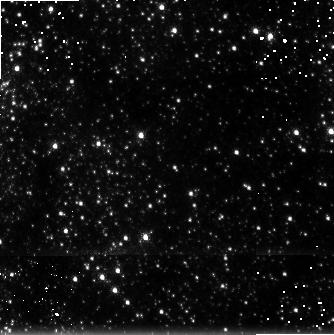
Target: GC-H2-6. Instrument: NICMOS/NIC3. Filter: F215N. Exposure: 9 min. Observation ID: n4rgc1070

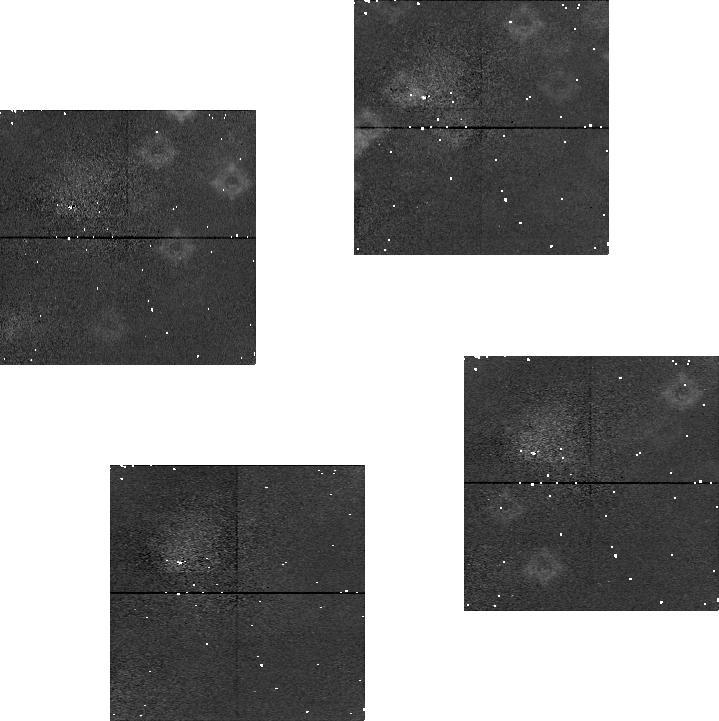
Target: GC-H2-11. Instrument: NICMOS/NIC1. Filter: F164N. Exposure: 7 min. Observation ID: n4rgc2020

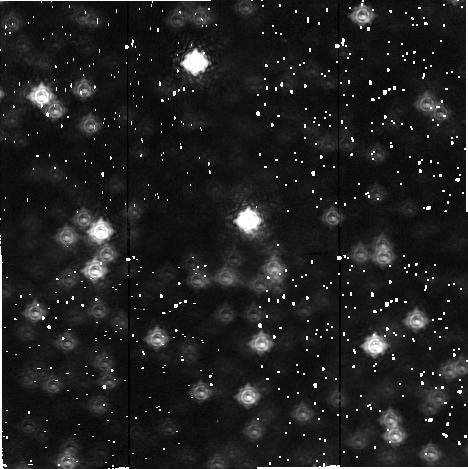
Target: GC-H2-1. Instrument: NICMOS/NIC2. Filter: F212N. Exposure: 7 min. Observation ID: n4rg51030

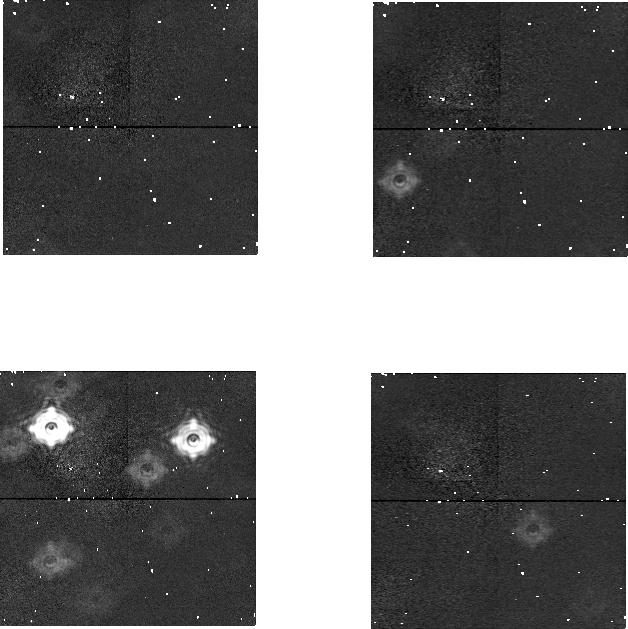
Target: GC-H2-8. Instrument: NICMOS/NIC1. Filter: F166N. Exposure: 7 min. Observation ID: n4rg52080

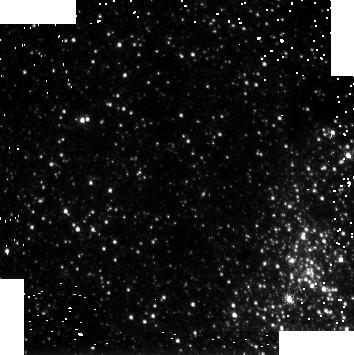
Target: GC-H2-12. Instrument: NICMOS/NIC3. Filter: F215N. Exposure: 9 min. Observation ID: n4rgc2070

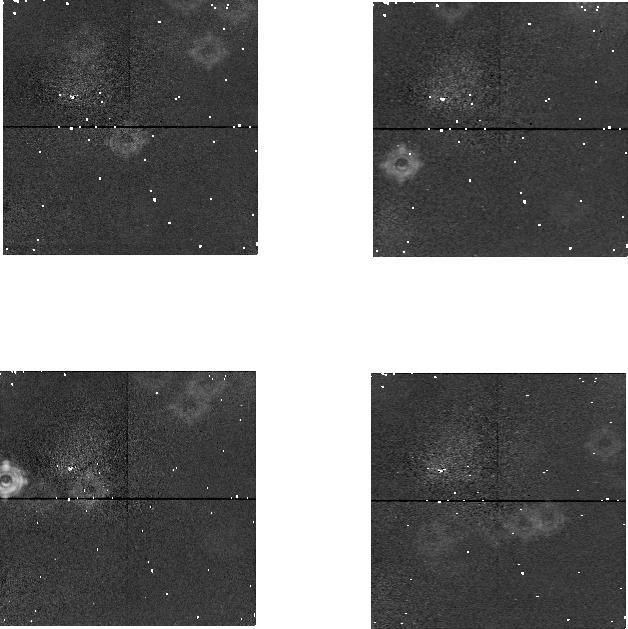
Target: GC-H2-9. Instrument: NICMOS/NIC1. Filter: F164N. Exposure: 7 min. Observation ID: n4rg520e0

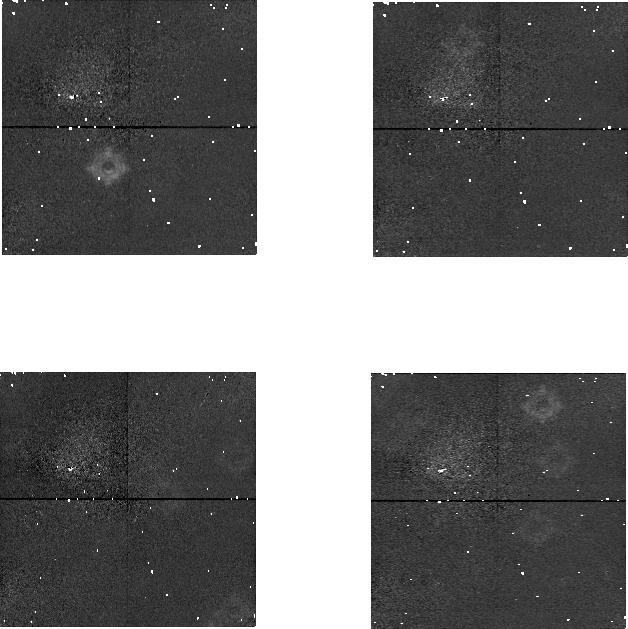
Target: GC-H2-5. Instrument: NICMOS/NIC1. Filter: F164N. Exposure: 7 min. Observation ID: n4rgc1020

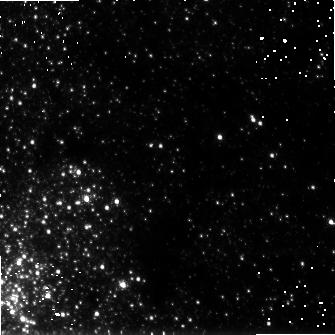
Target: GC-H2-10. Instrument: NICMOS/NIC3. Filter: F215N. Exposure: 7 min. Observation ID: n4rg520j0

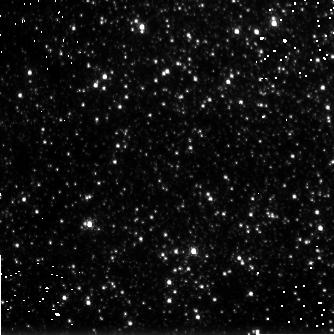
Target: GC-H2-3. Instrument: NICMOS/NIC3. Filter: F215N. Exposure: 7 min. Observation ID: n4rg510g0

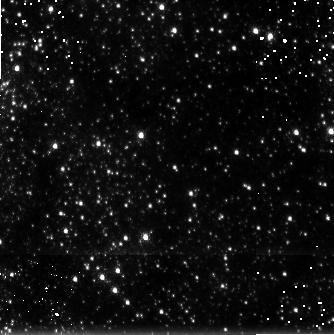
Target: GC-H2-6. Instrument: NICMOS/NIC3. Filter: F212N. Exposure: 9 min. Observation ID: n4rgc10a0

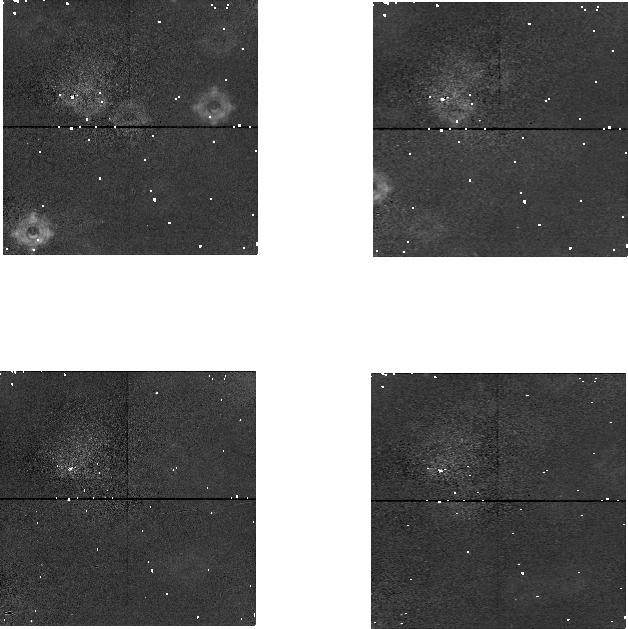
Target: GC-H2-1. Instrument: NICMOS/NIC1. Filter: F164N. Exposure: 7 min. Observation ID: n4rg51020

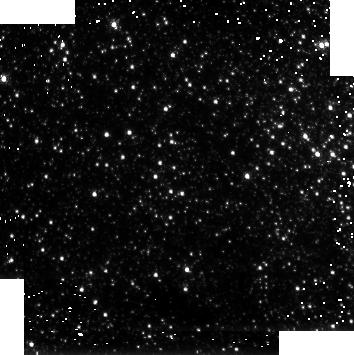
Target: GC-H2-11. Instrument: NICMOS/NIC3. Filter: F212N. Exposure: 7 min. Observation ID: n4rgc2010

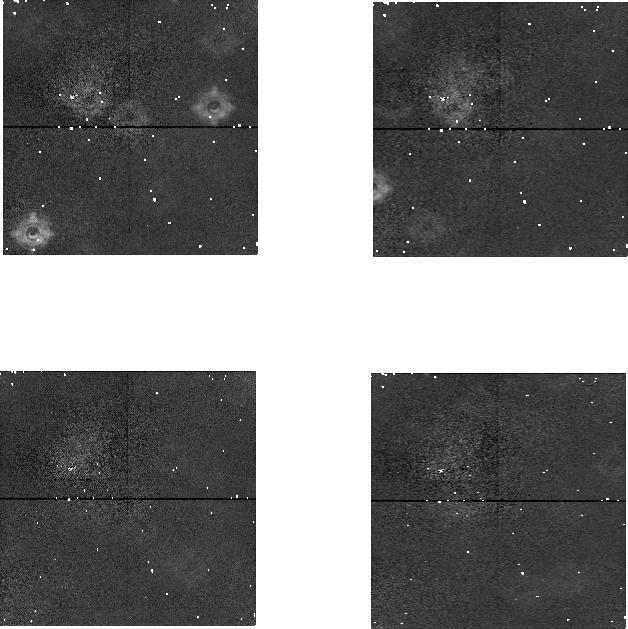
Target: GC-H2-1. Instrument: NICMOS/NIC1. Filter: F166N. Exposure: 7 min. Observation ID: n4rg51050

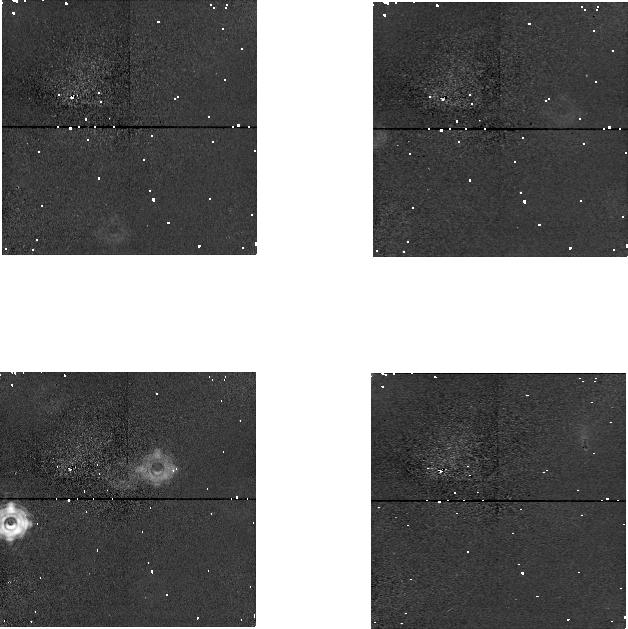
Target: GC-H2-6. Instrument: NICMOS/NIC1. Filter: F166N. Exposure: 7 min. Observation ID: n4rgc1080

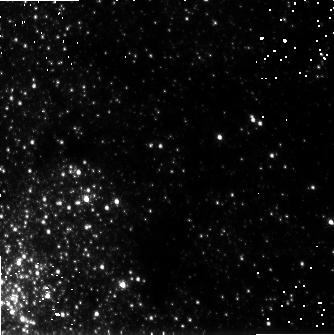
Target: GC-H2-10. Instrument: NICMOS/NIC3. Filter: F212N. Exposure: 7 min. Observation ID: n4rg520m0

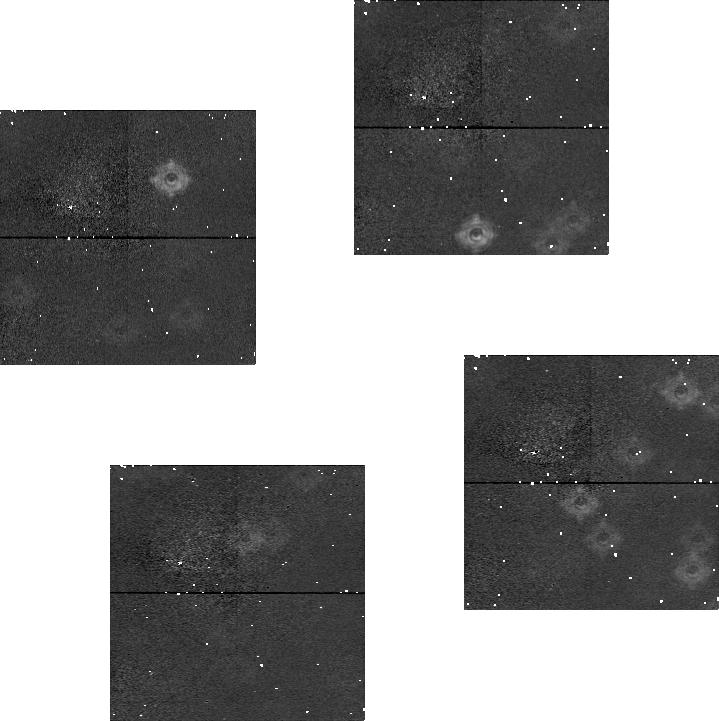
Target: GC-H2-12. Instrument: NICMOS/NIC1. Filter: F166N. Exposure: 7 min. Observation ID: n4rgc2080

H_2 Observations of the Galactic Center Circumnuclear Ring (PI: Yusef-Zadeh, Farhad)

We propose to use Camera 3 of NICMOS in order to study the distribution of molecular hydrogen in the circumnuclear ring that engulfs the inner 2 parsecs of the Galaxy. These observations will be combined with approved Cycle 7 FeII line observations of a similar region using the same camera to address the roles played by UV and shock excitation of the gas. The H_2 observations will provide a direct measure of the degree of clumpiness within the ring. The proposed observations will be able to resolve the individual clumps and will have powerful implications in our understanding of the sources of outflow, dynamics and formation of the ring within the inner two parsecs of the Galaxy.